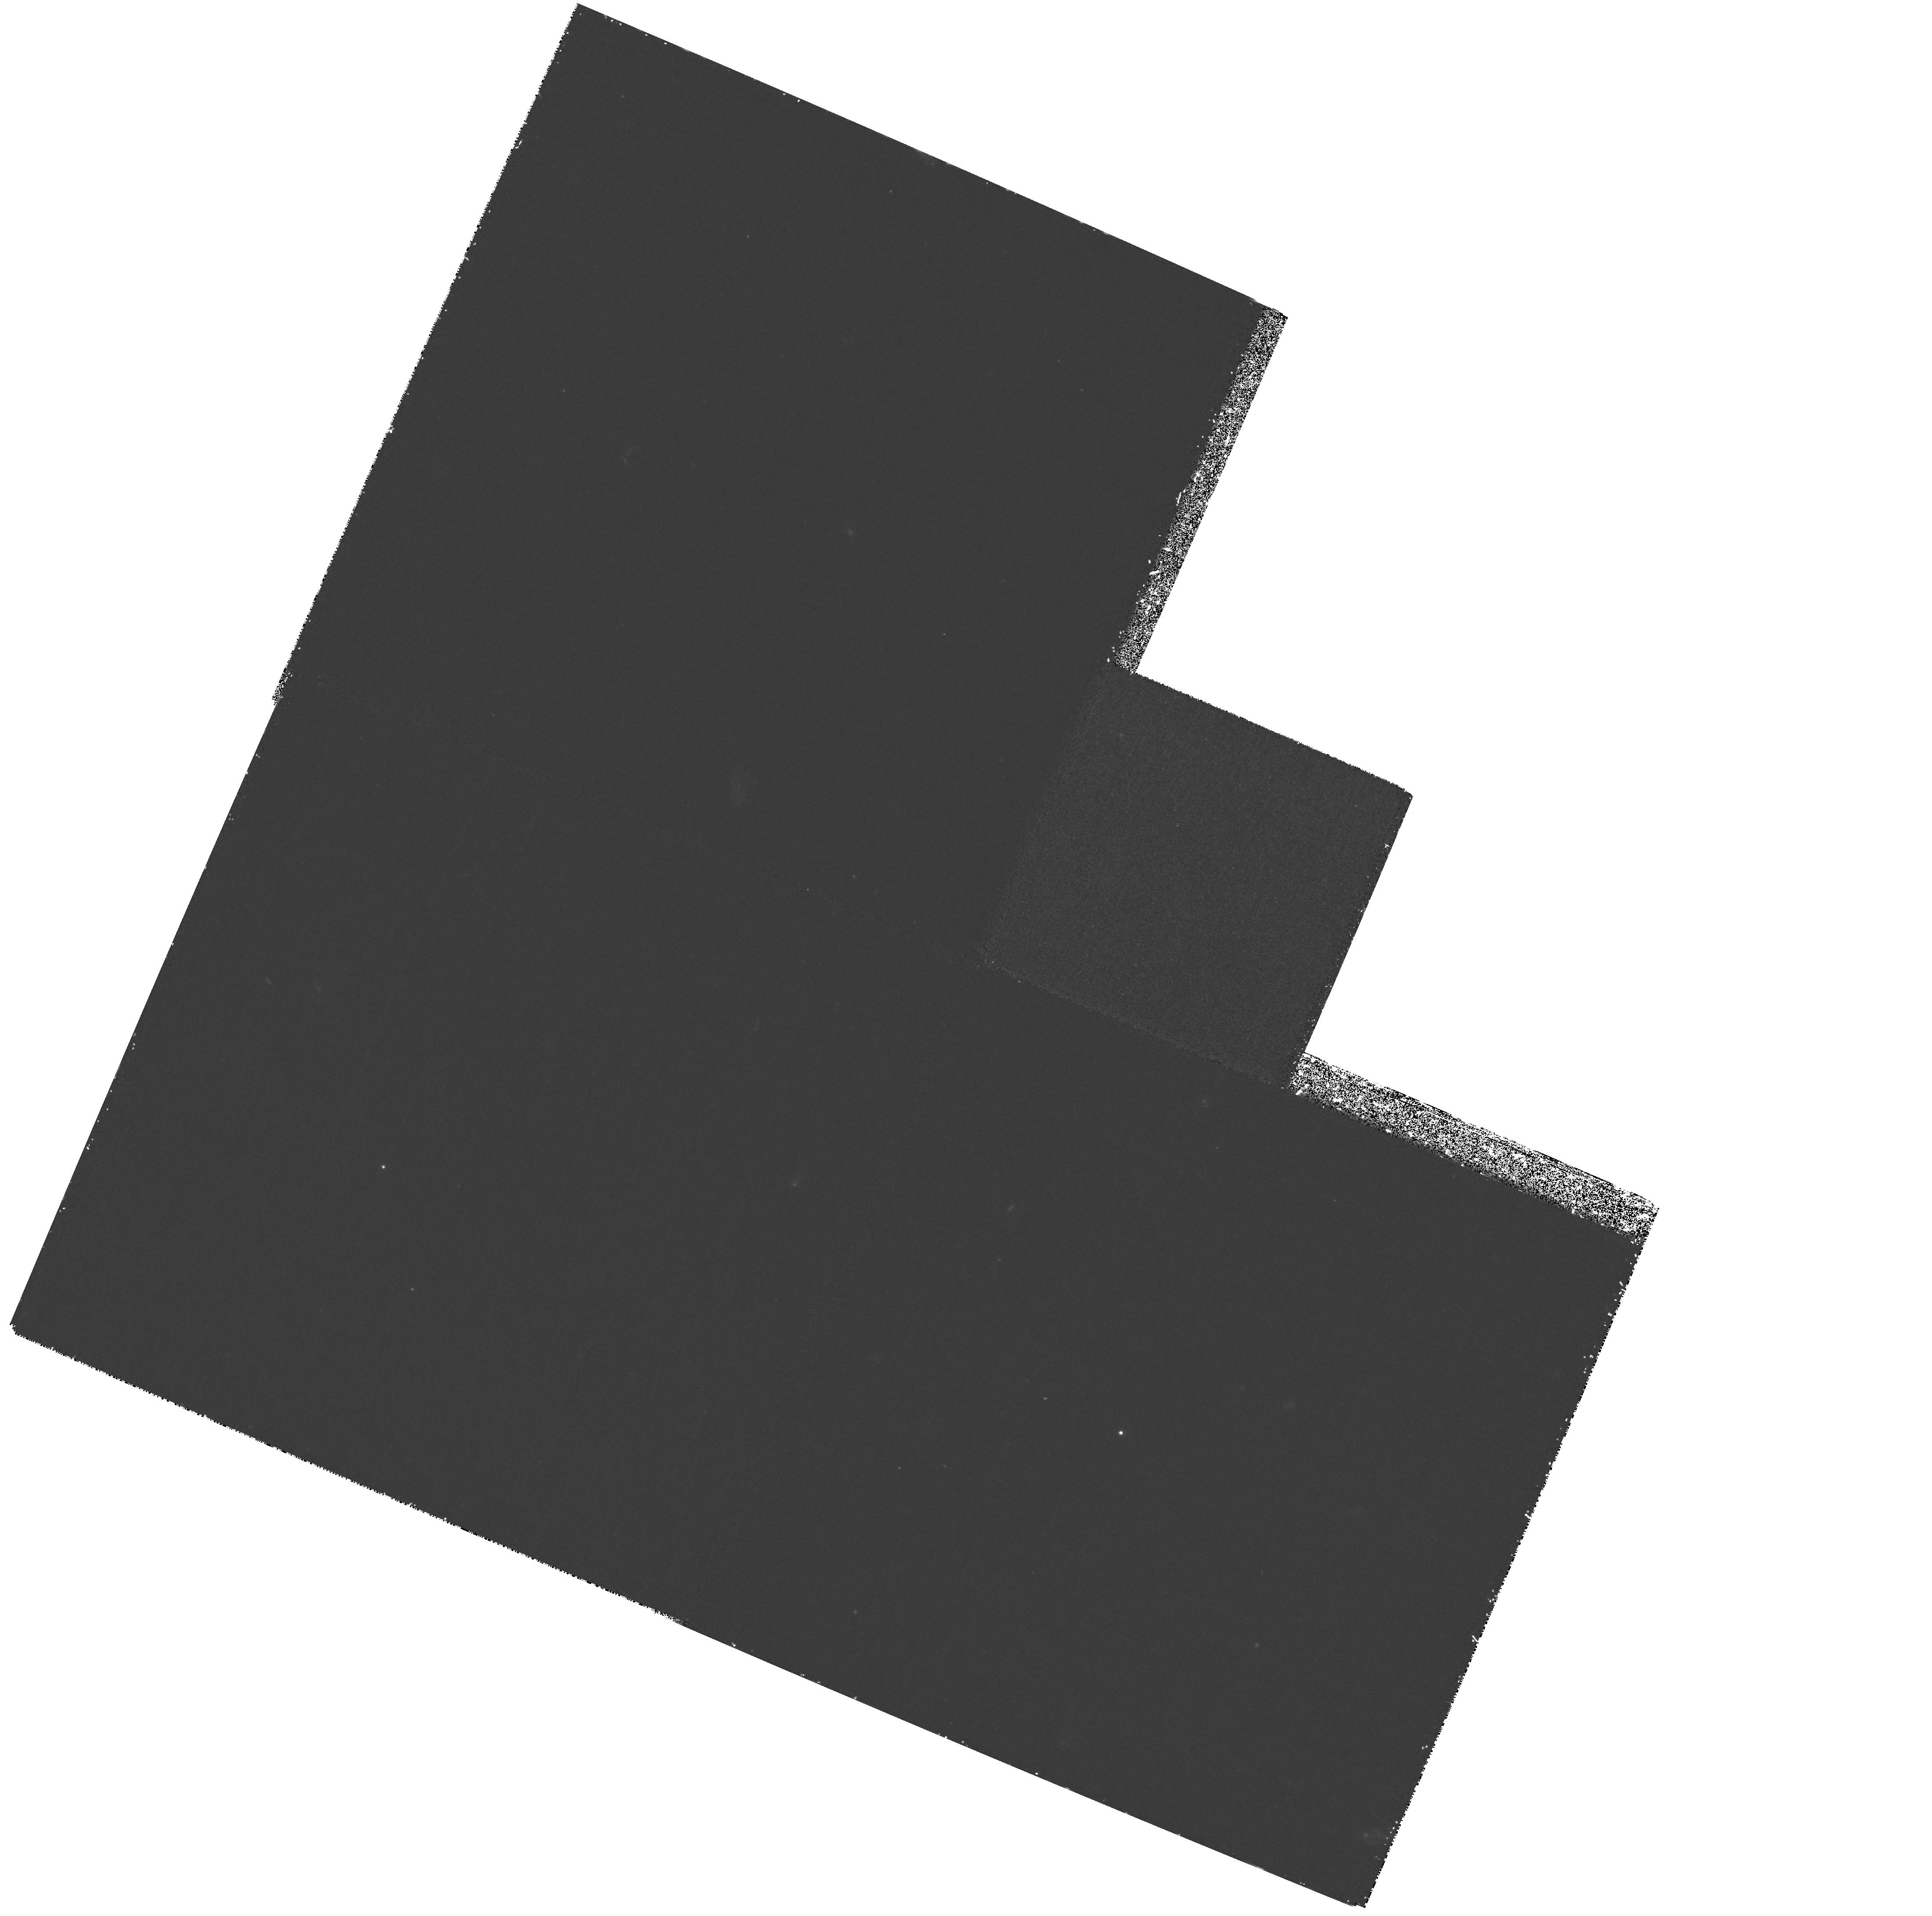
Target: HDF-123649+621346
Instrument: WFPC2/PC
Filter: F300W
Exposure: 2.5 h
Observation ID: hst_6473_03_wfpc2_pc_f300w_u4fe03

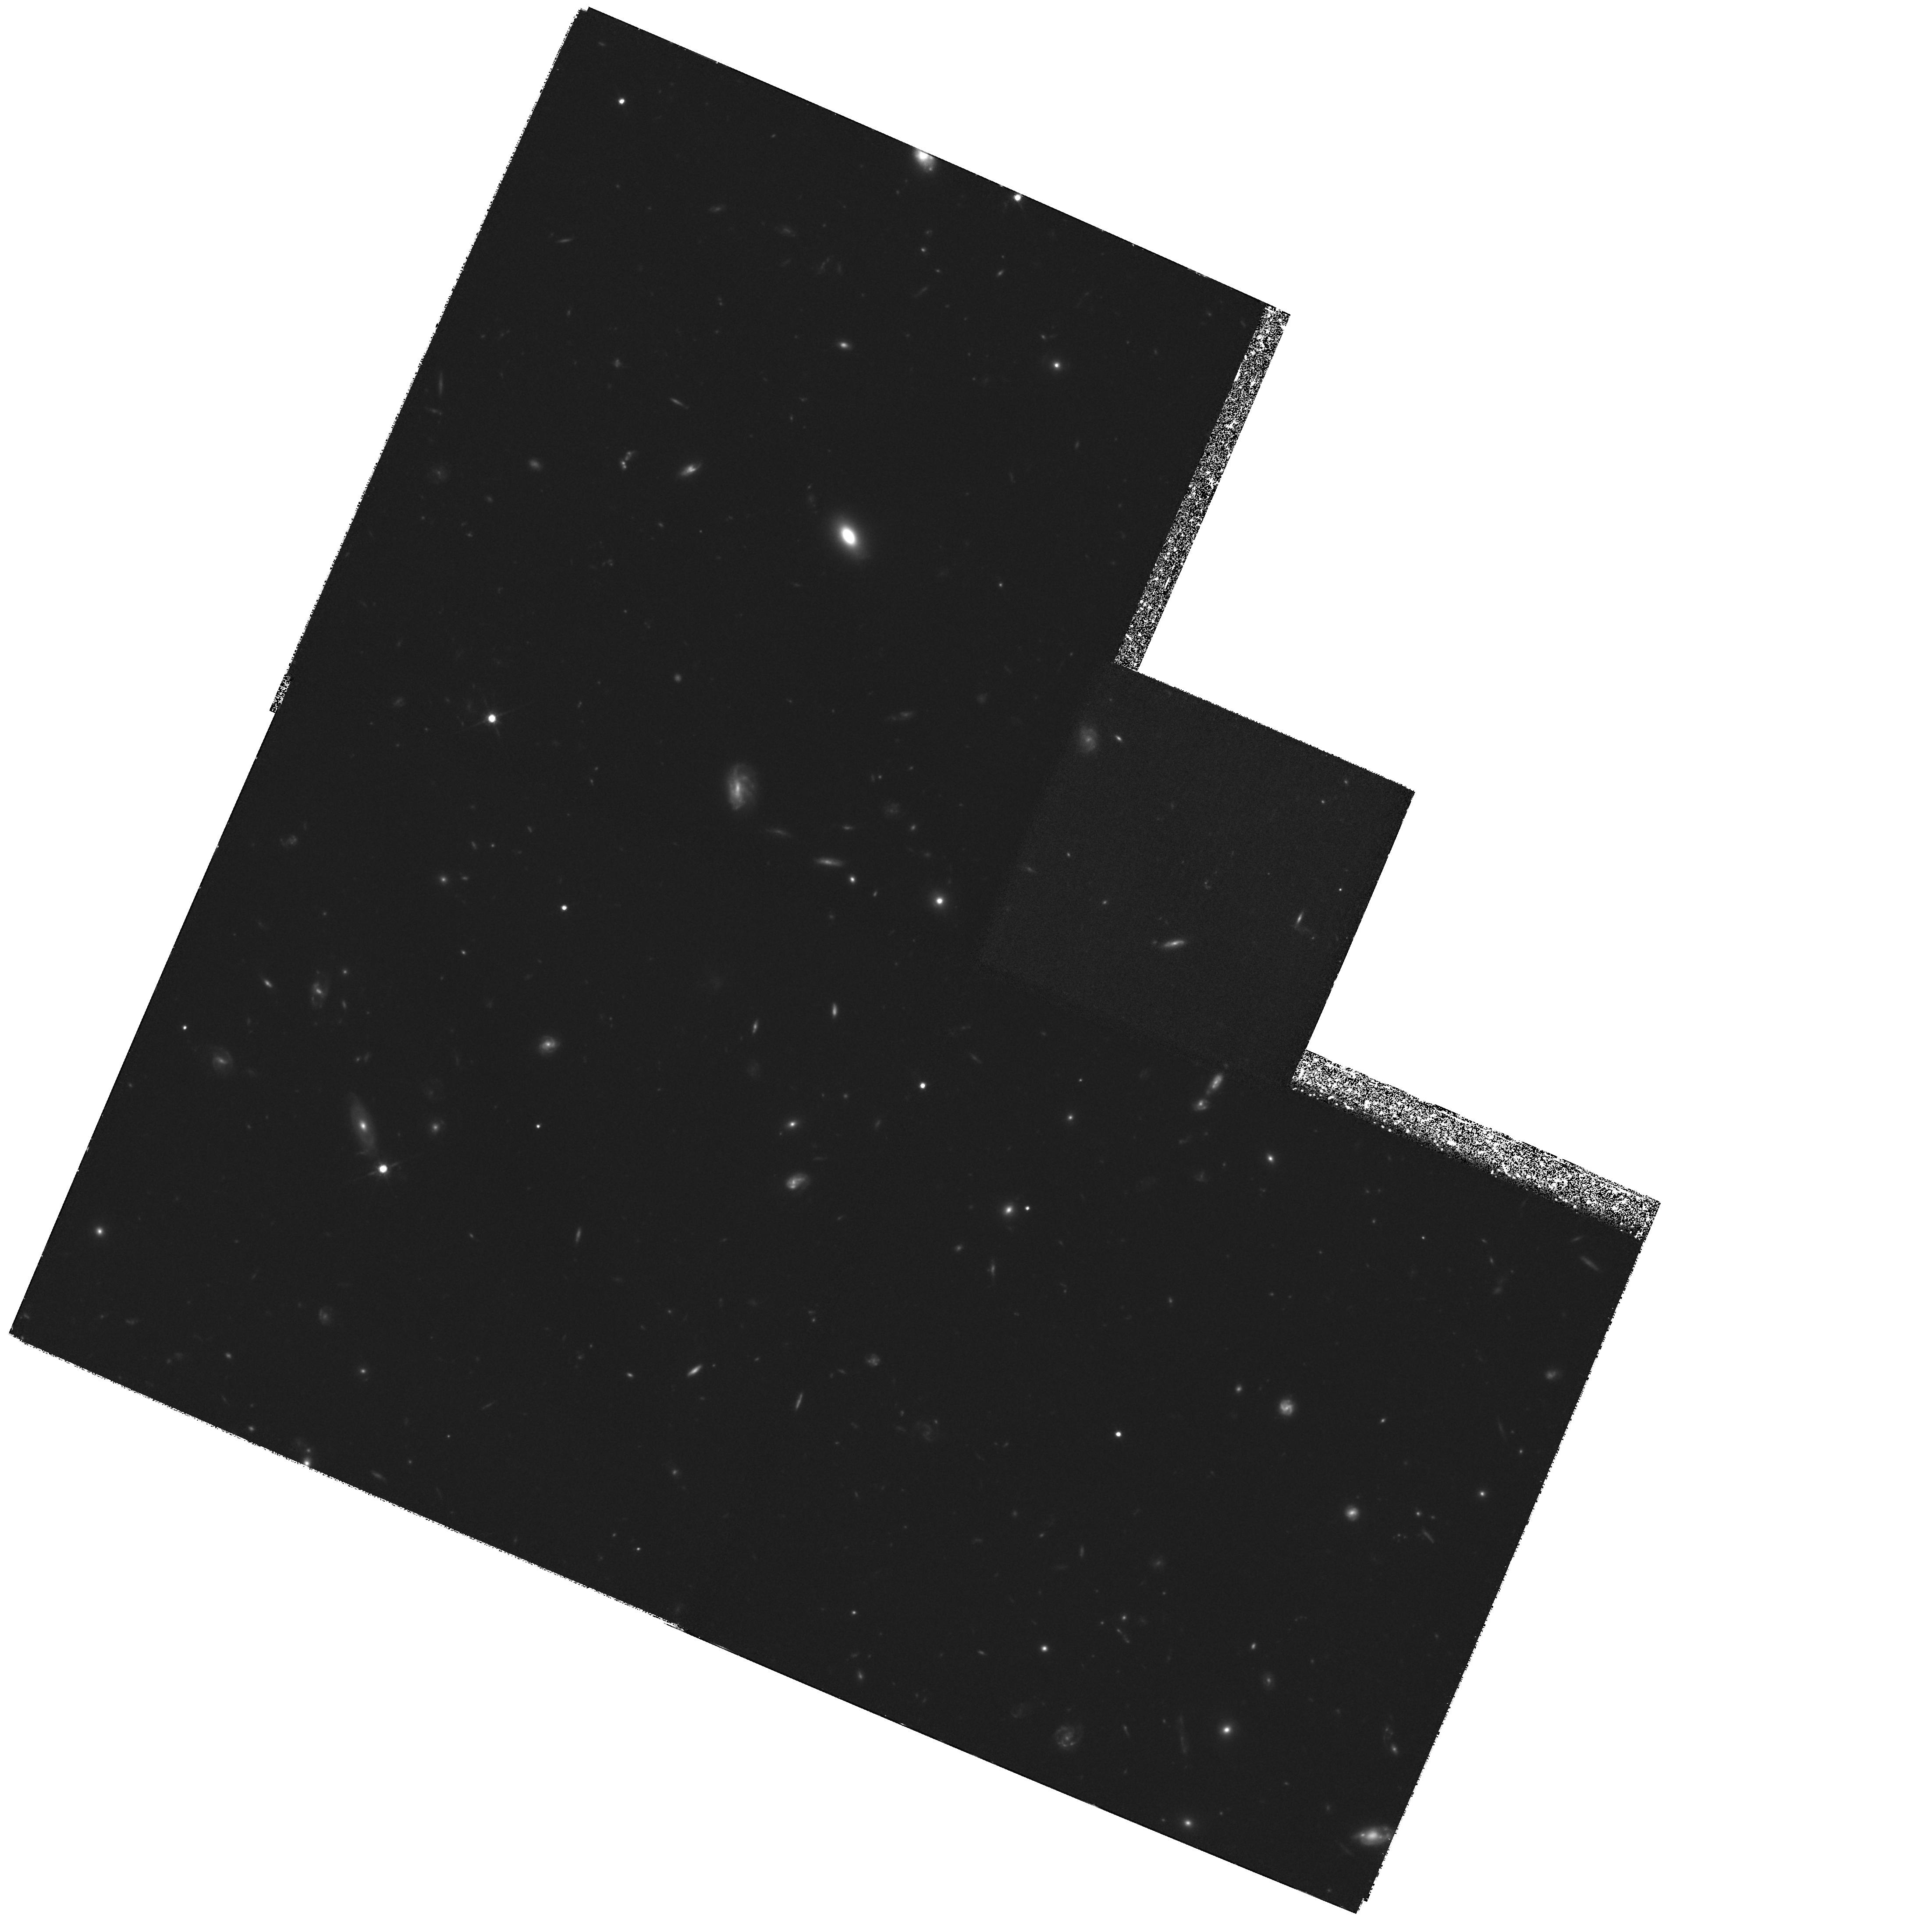
Target: HDF-123649+621346
Instrument: WFPC2/PC
Filter: F814W
Exposure: 5.8 h
Observation ID: hst_6473_02_wfpc2_pc_f814w_u4fe02

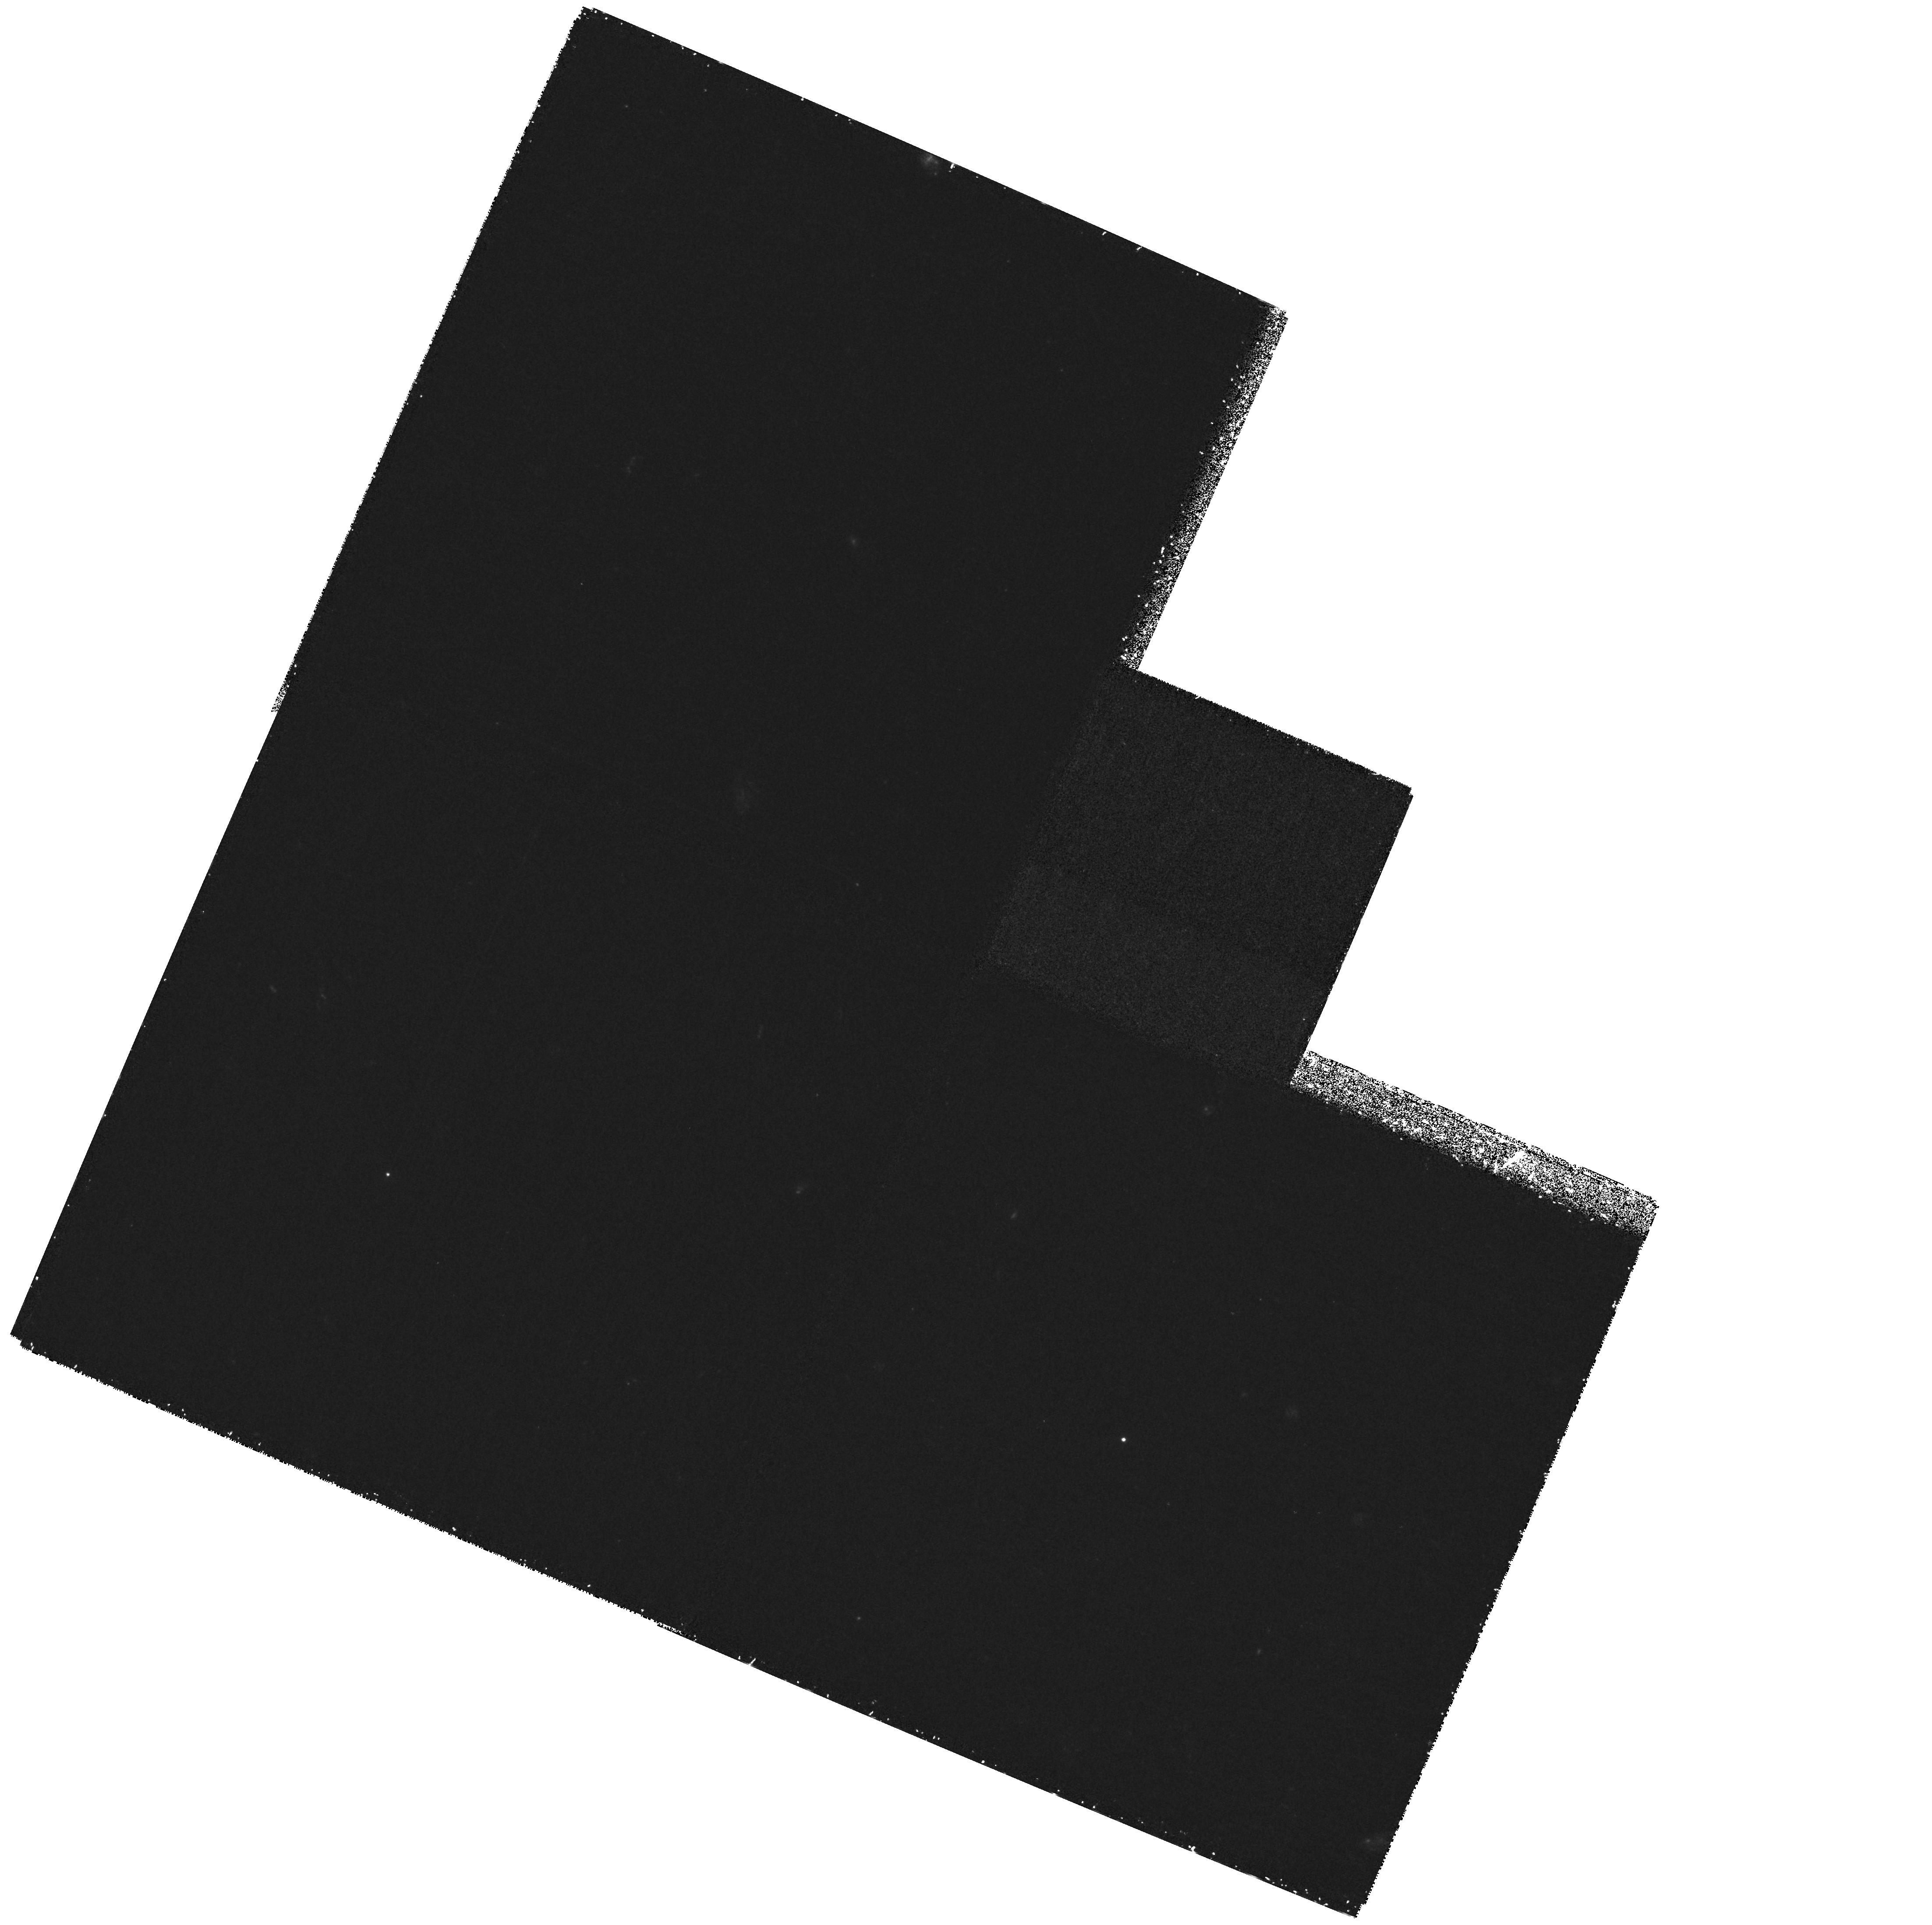
Target: HDF-123649+621346
Instrument: WFPC2/PC
Filter: F300W
Exposure: 2.5 h
Observation ID: hst_6473_01_wfpc2_pc_f300w_u4fe01

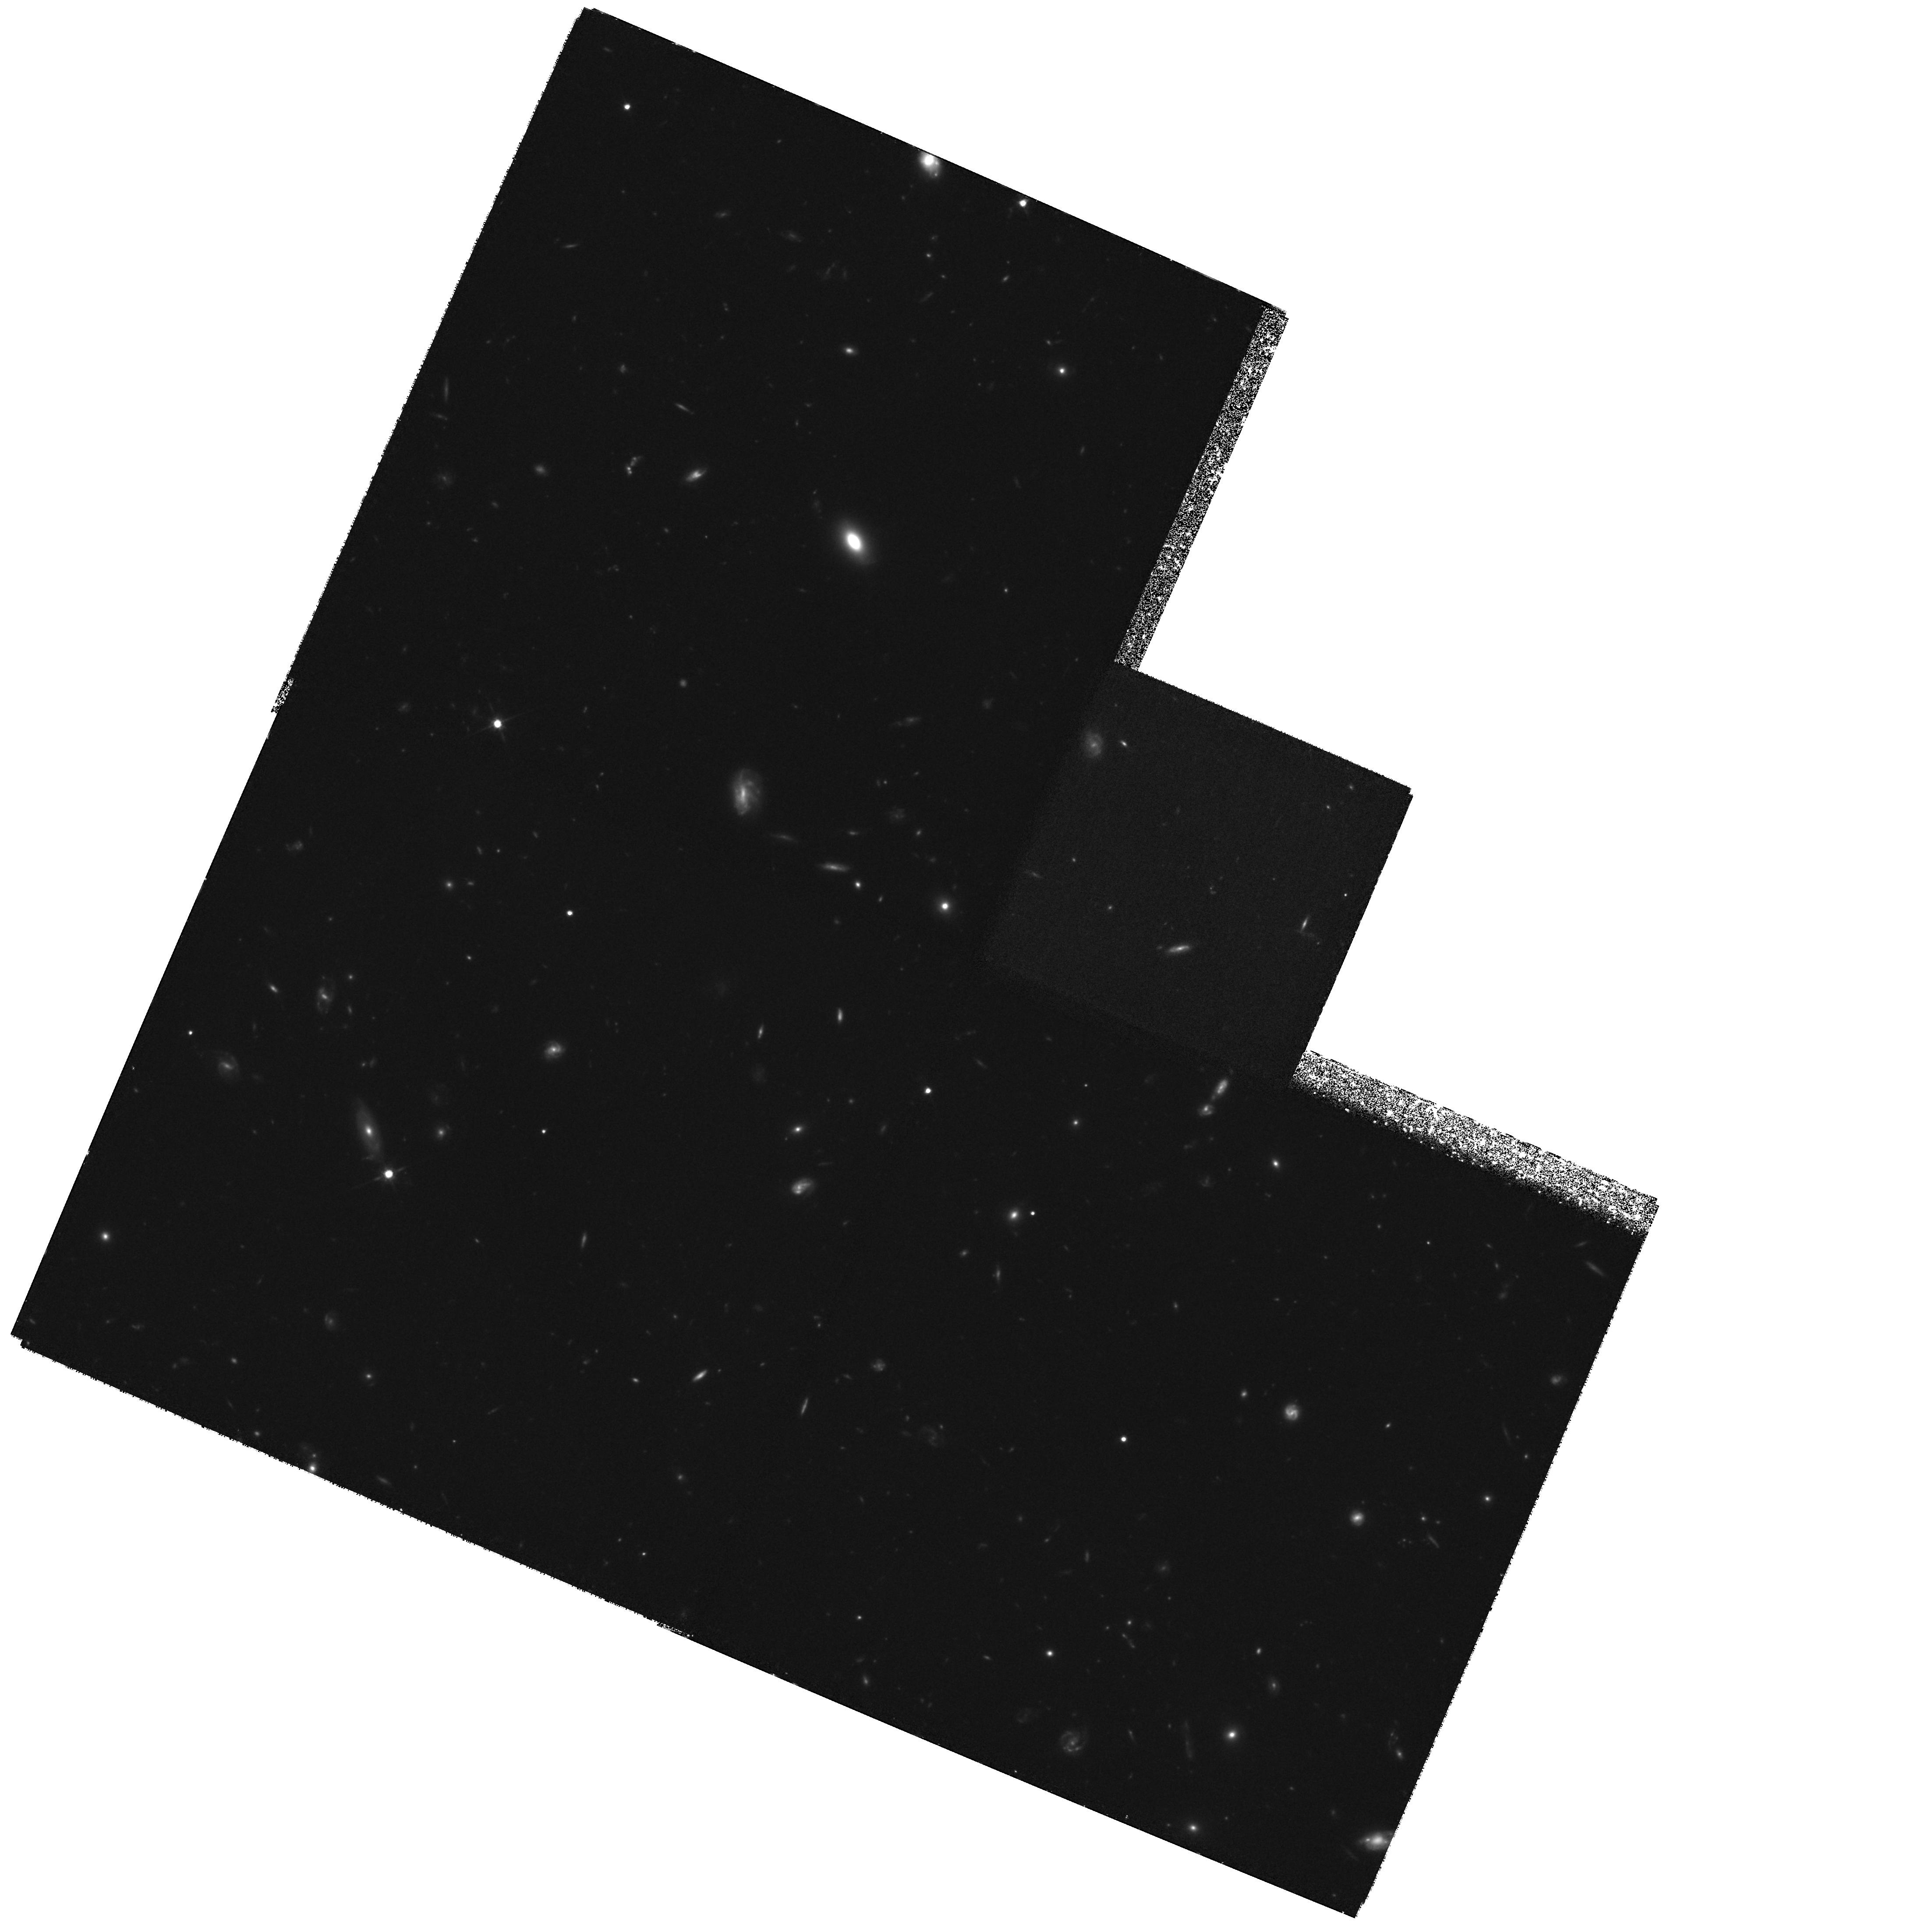
Target: HDF-123649+621346
Instrument: WFPC2/PC
Filter: F814W
Exposure: 5.8 h
Observation ID: hst_6473_01_wfpc2_pc_f814w_u4fe01

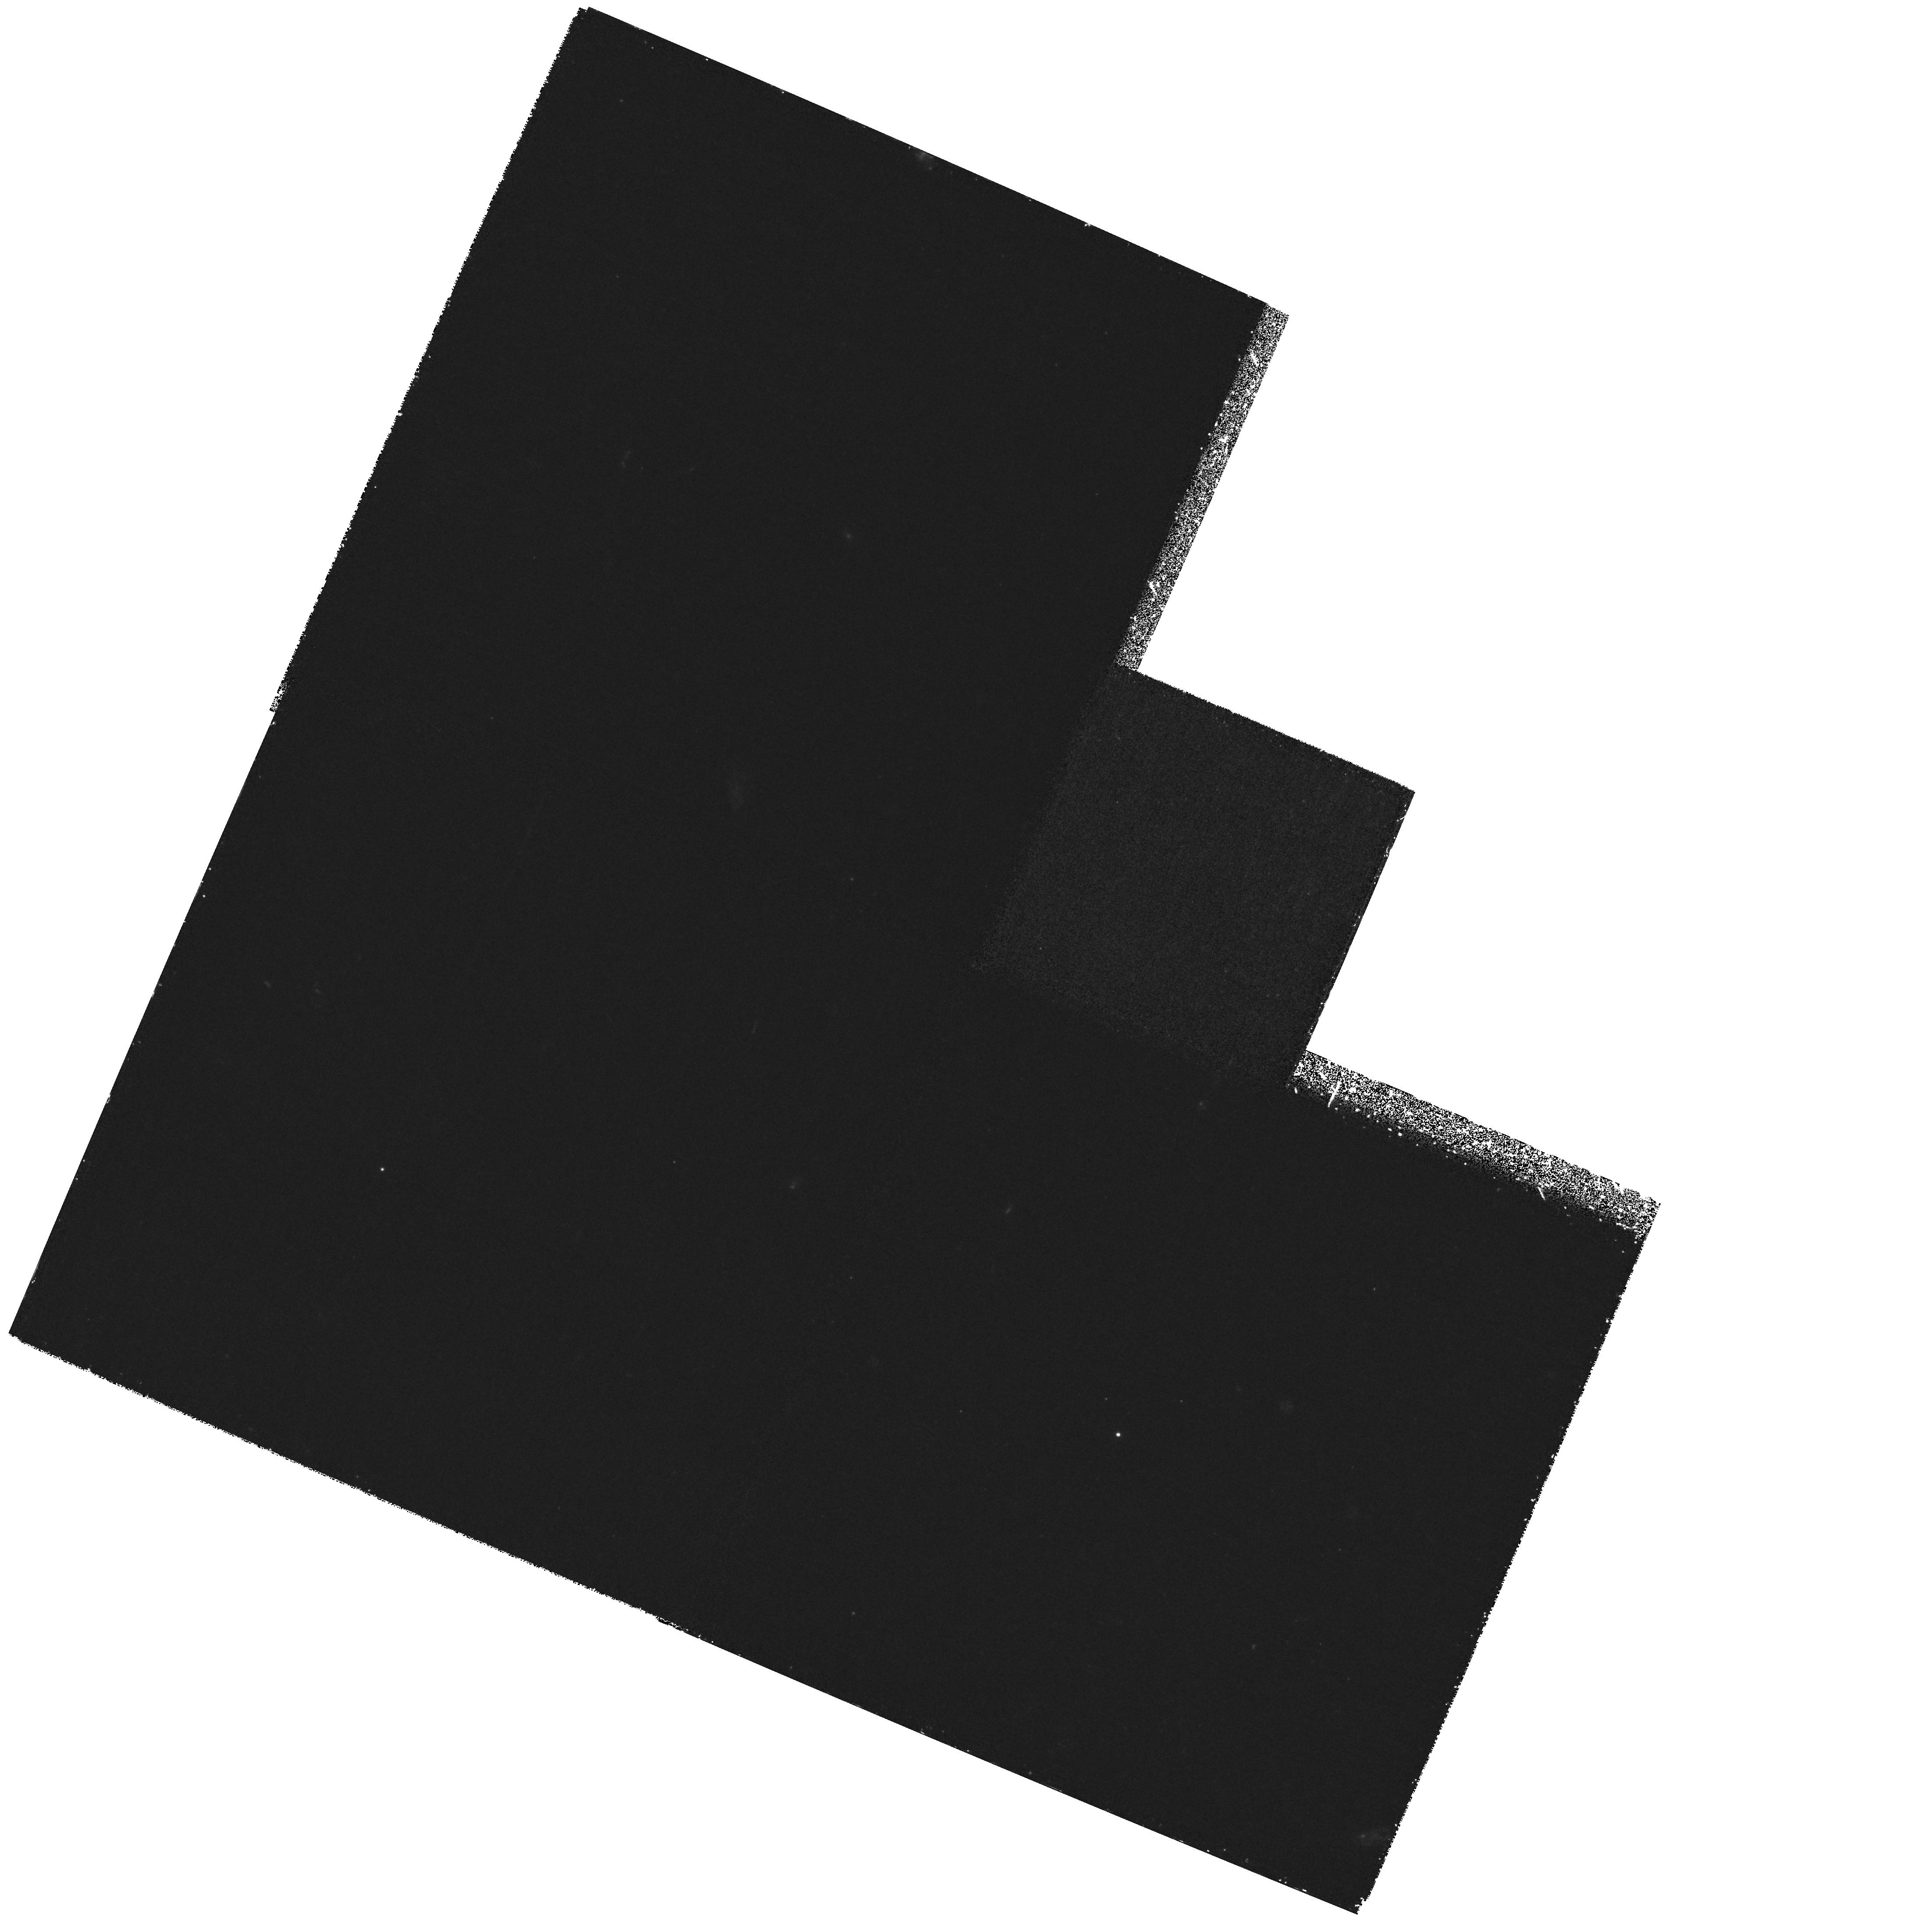
Target: HDF-123649+621346
Instrument: WFPC2/PC
Filter: F300W
Exposure: 2.5 h
Observation ID: hst_6473_02_wfpc2_pc_f300w_u4fe02

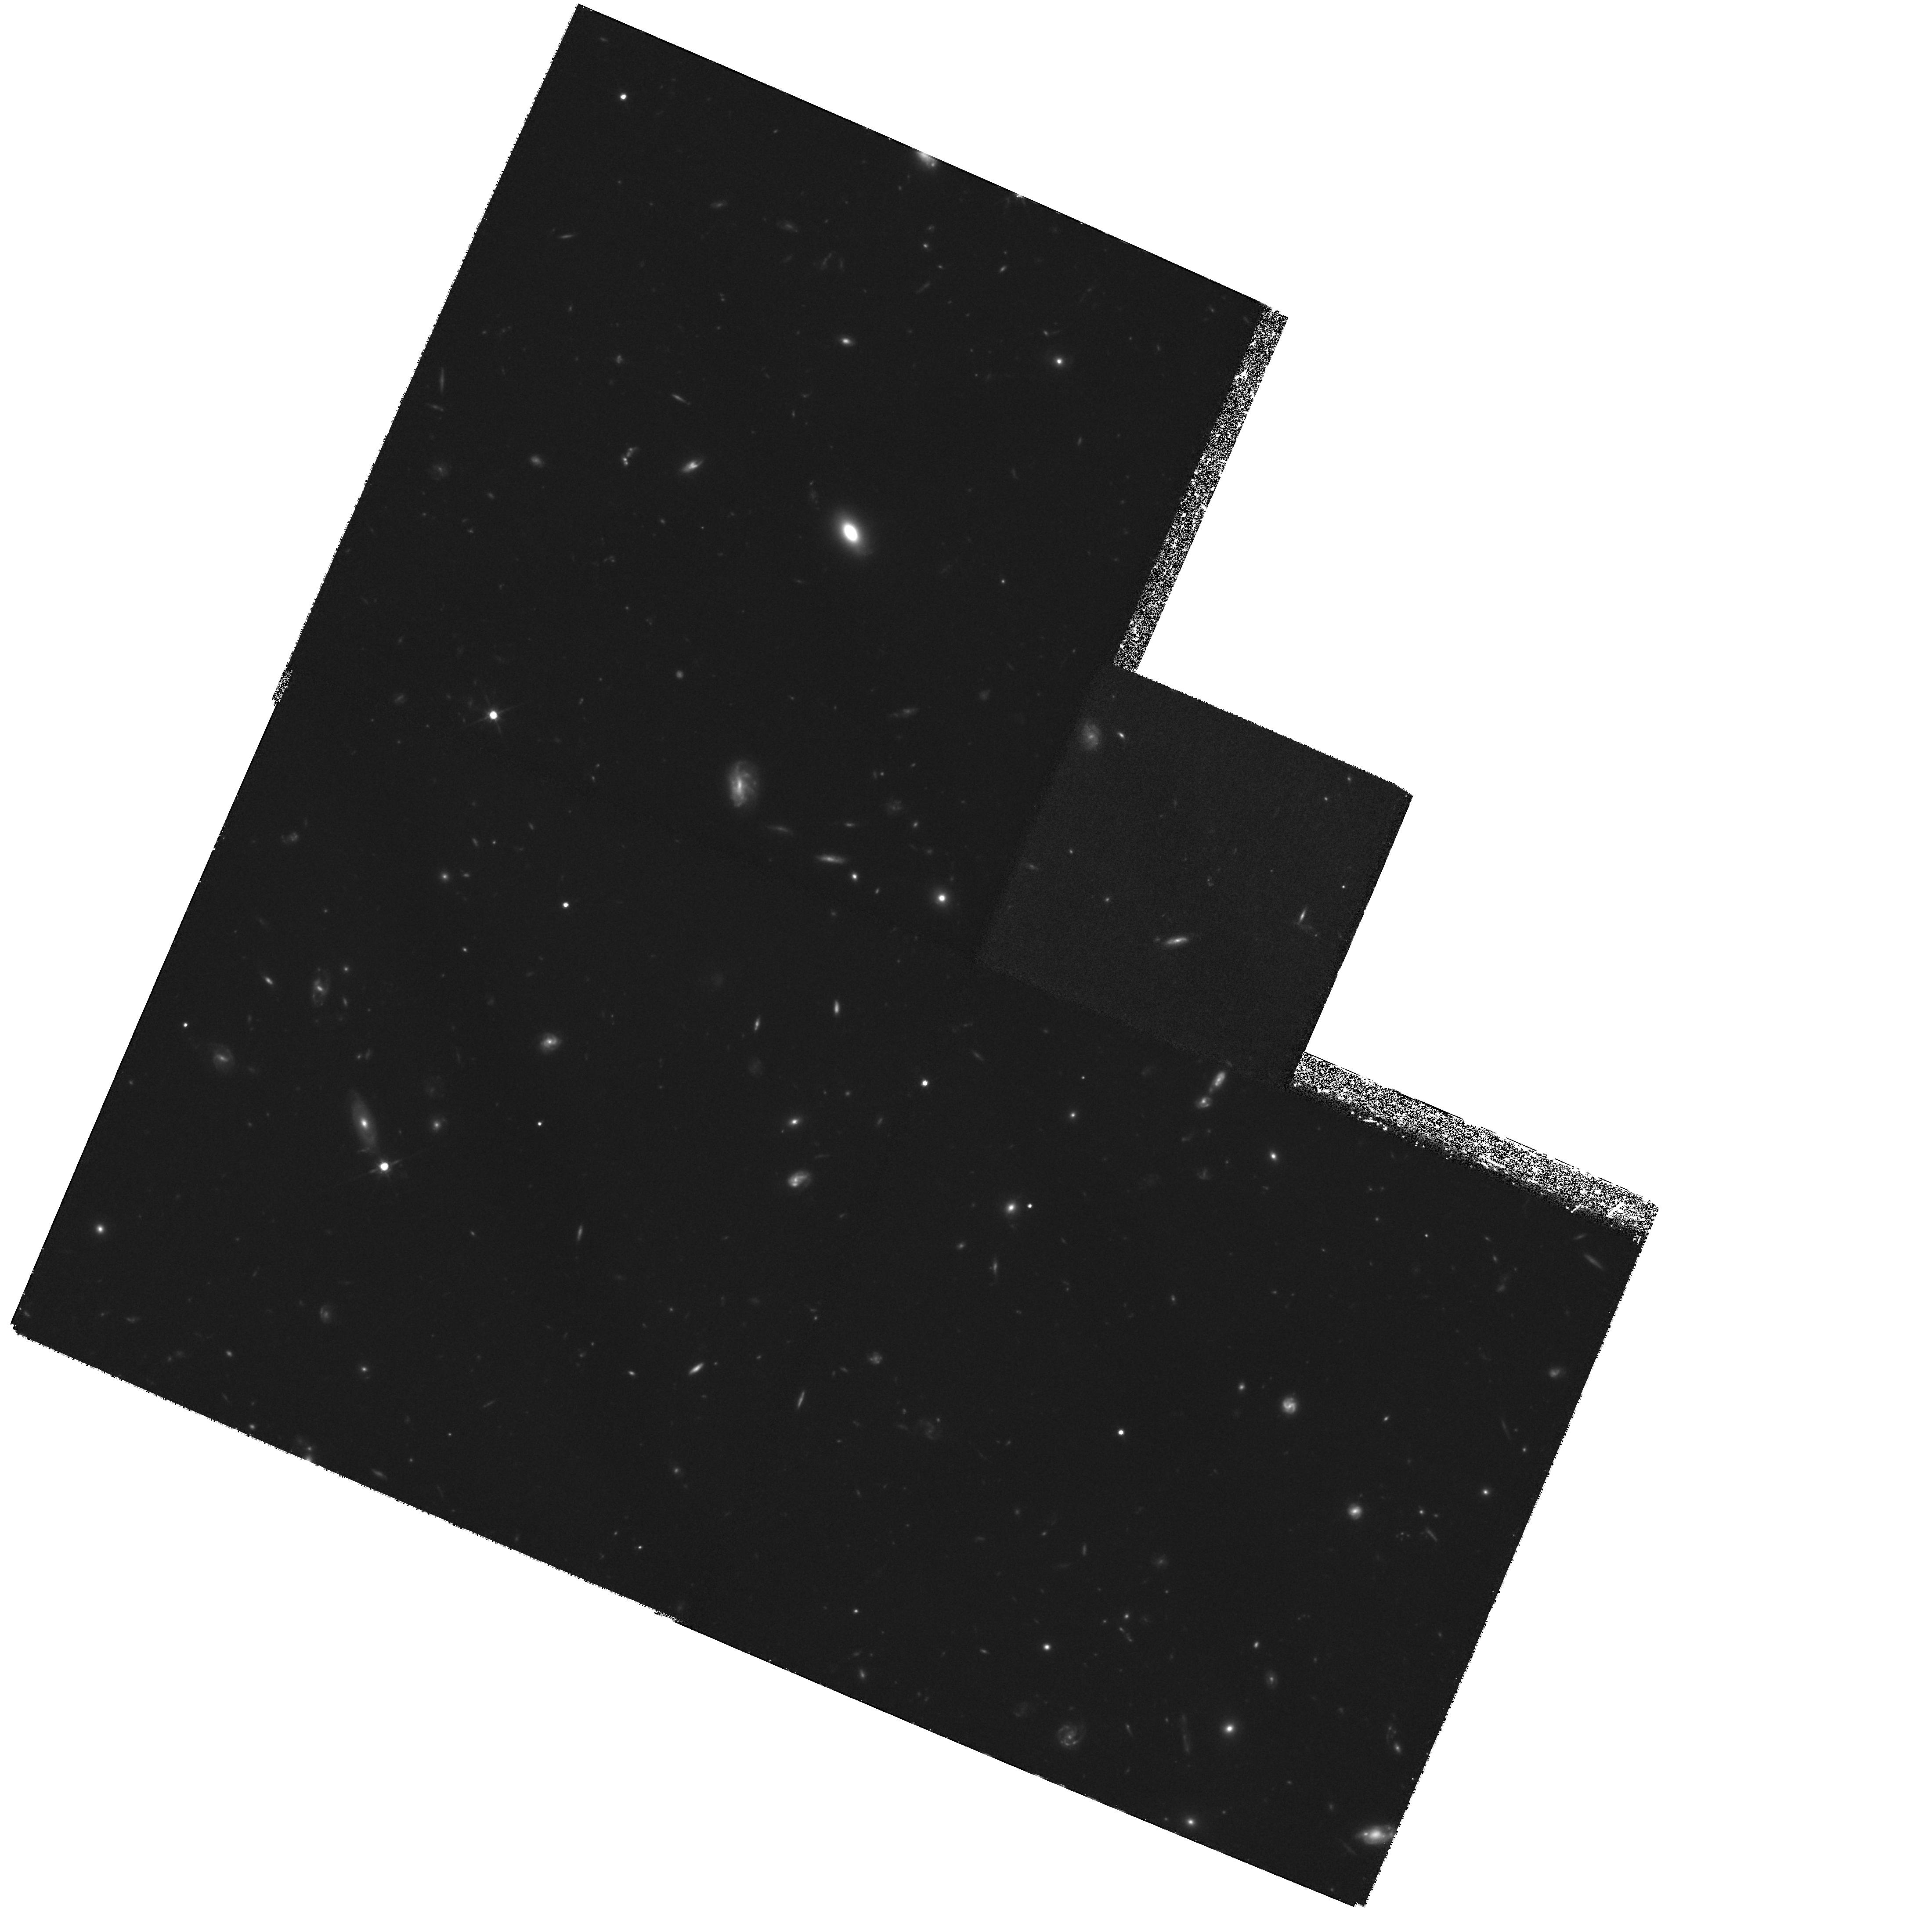
Target: HDF-123649+621346
Instrument: WFPC2/PC
Filter: F814W
Exposure: 5.8 h
Observation ID: hst_6473_03_wfpc2_pc_f814w_u4fe03

A Search for Supernovae at High Z in the Hubble Deep Field (PI: Gilliland, Ronald L)

The Hubble Deep Field (HDF) observations to be conducted in December 1995 with Director's Discretionary time as a community service provided ultra-deep, four-color imaging of a single extra-galactic field. We propose a much shorter second epoch observation in the F814W filter that will enable Supernovae of Type Ia to be detected in either epoch to z ~2, or Type II's to z ~1.5. This will enable probing of a much larger range of z for SNe than has been attempted previously. Data resulting from these second epoch observations should be declared non-proprietary after one month in the spirit of the original HDF work. We will have developed full reduction software for handling the original HDF data. Second epoch data will be analyzed within one week with a goal of publishing in the IAU Circulars any SNe events bright enough for follow-up ground-based observations. At moderate additional cost (given the original HDF template) this proposal will serve as a pathfinder to begin delineating SNe event rates at high z.